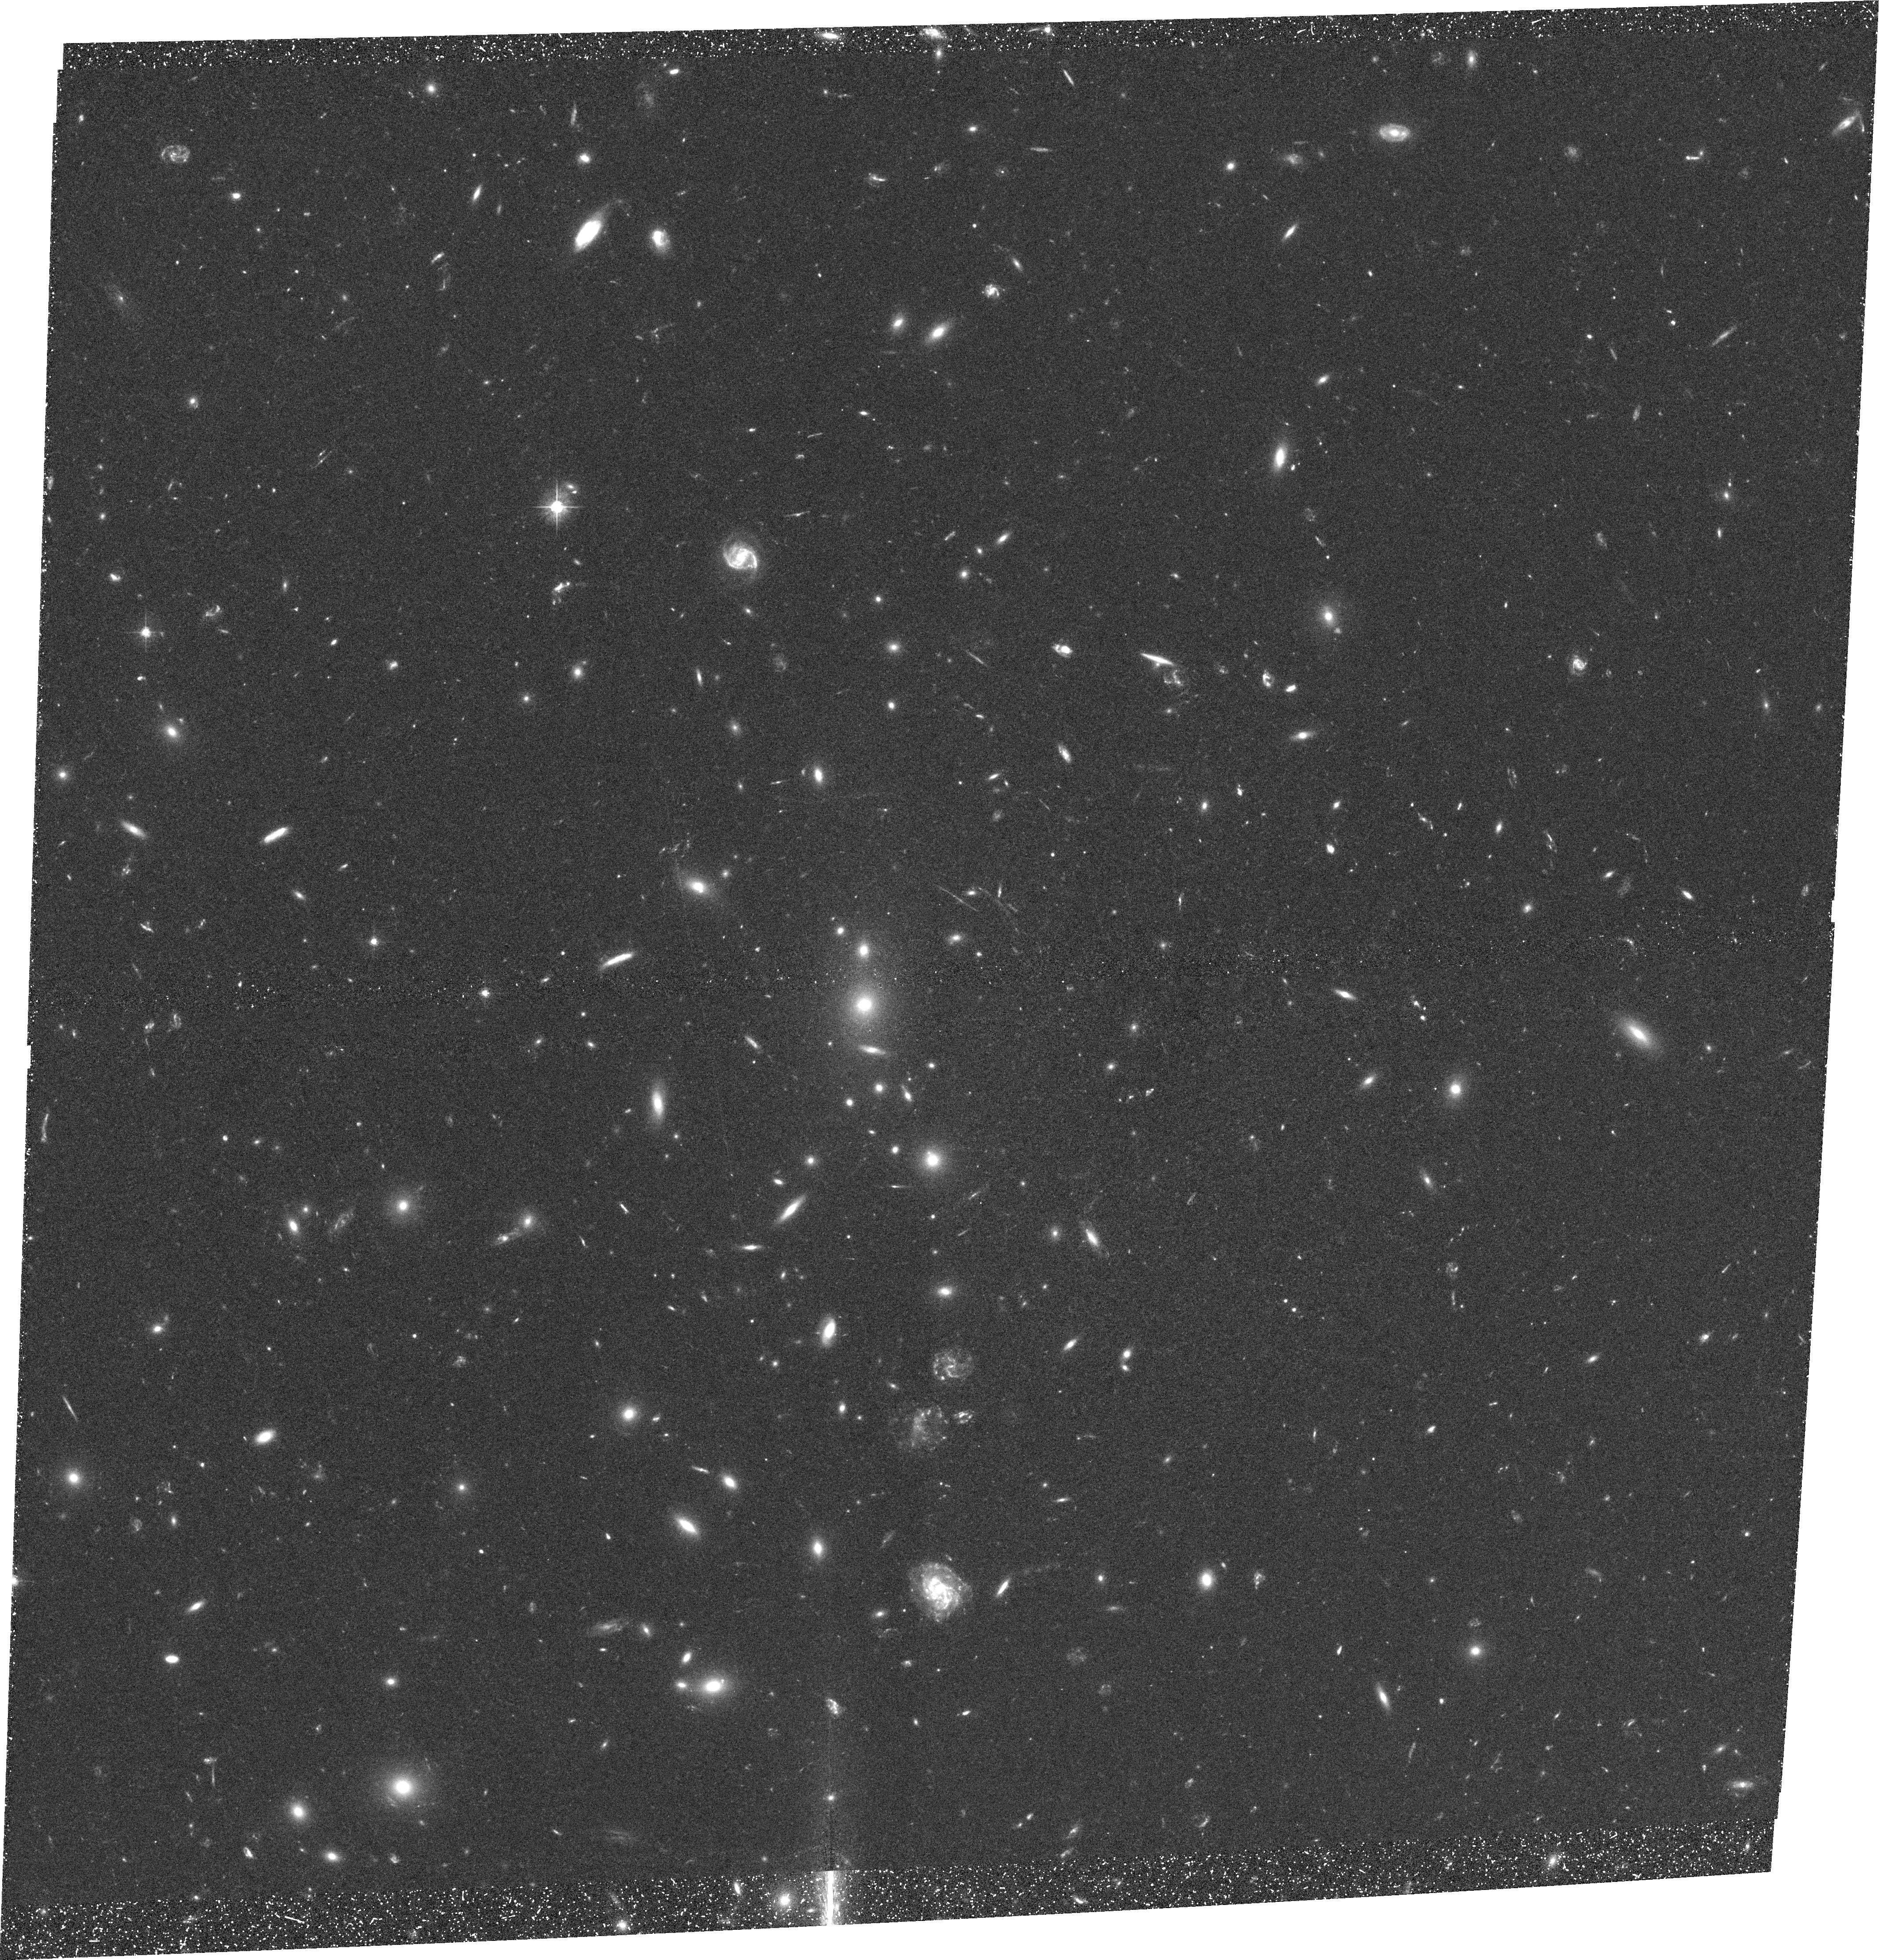
Target: MS1358+62
Instrument: ACS/WFC
Filter: F475W
Exposure: 1.5 h
Observation ID: hst_9717_09_acs_wfc_f475w_j8ow09

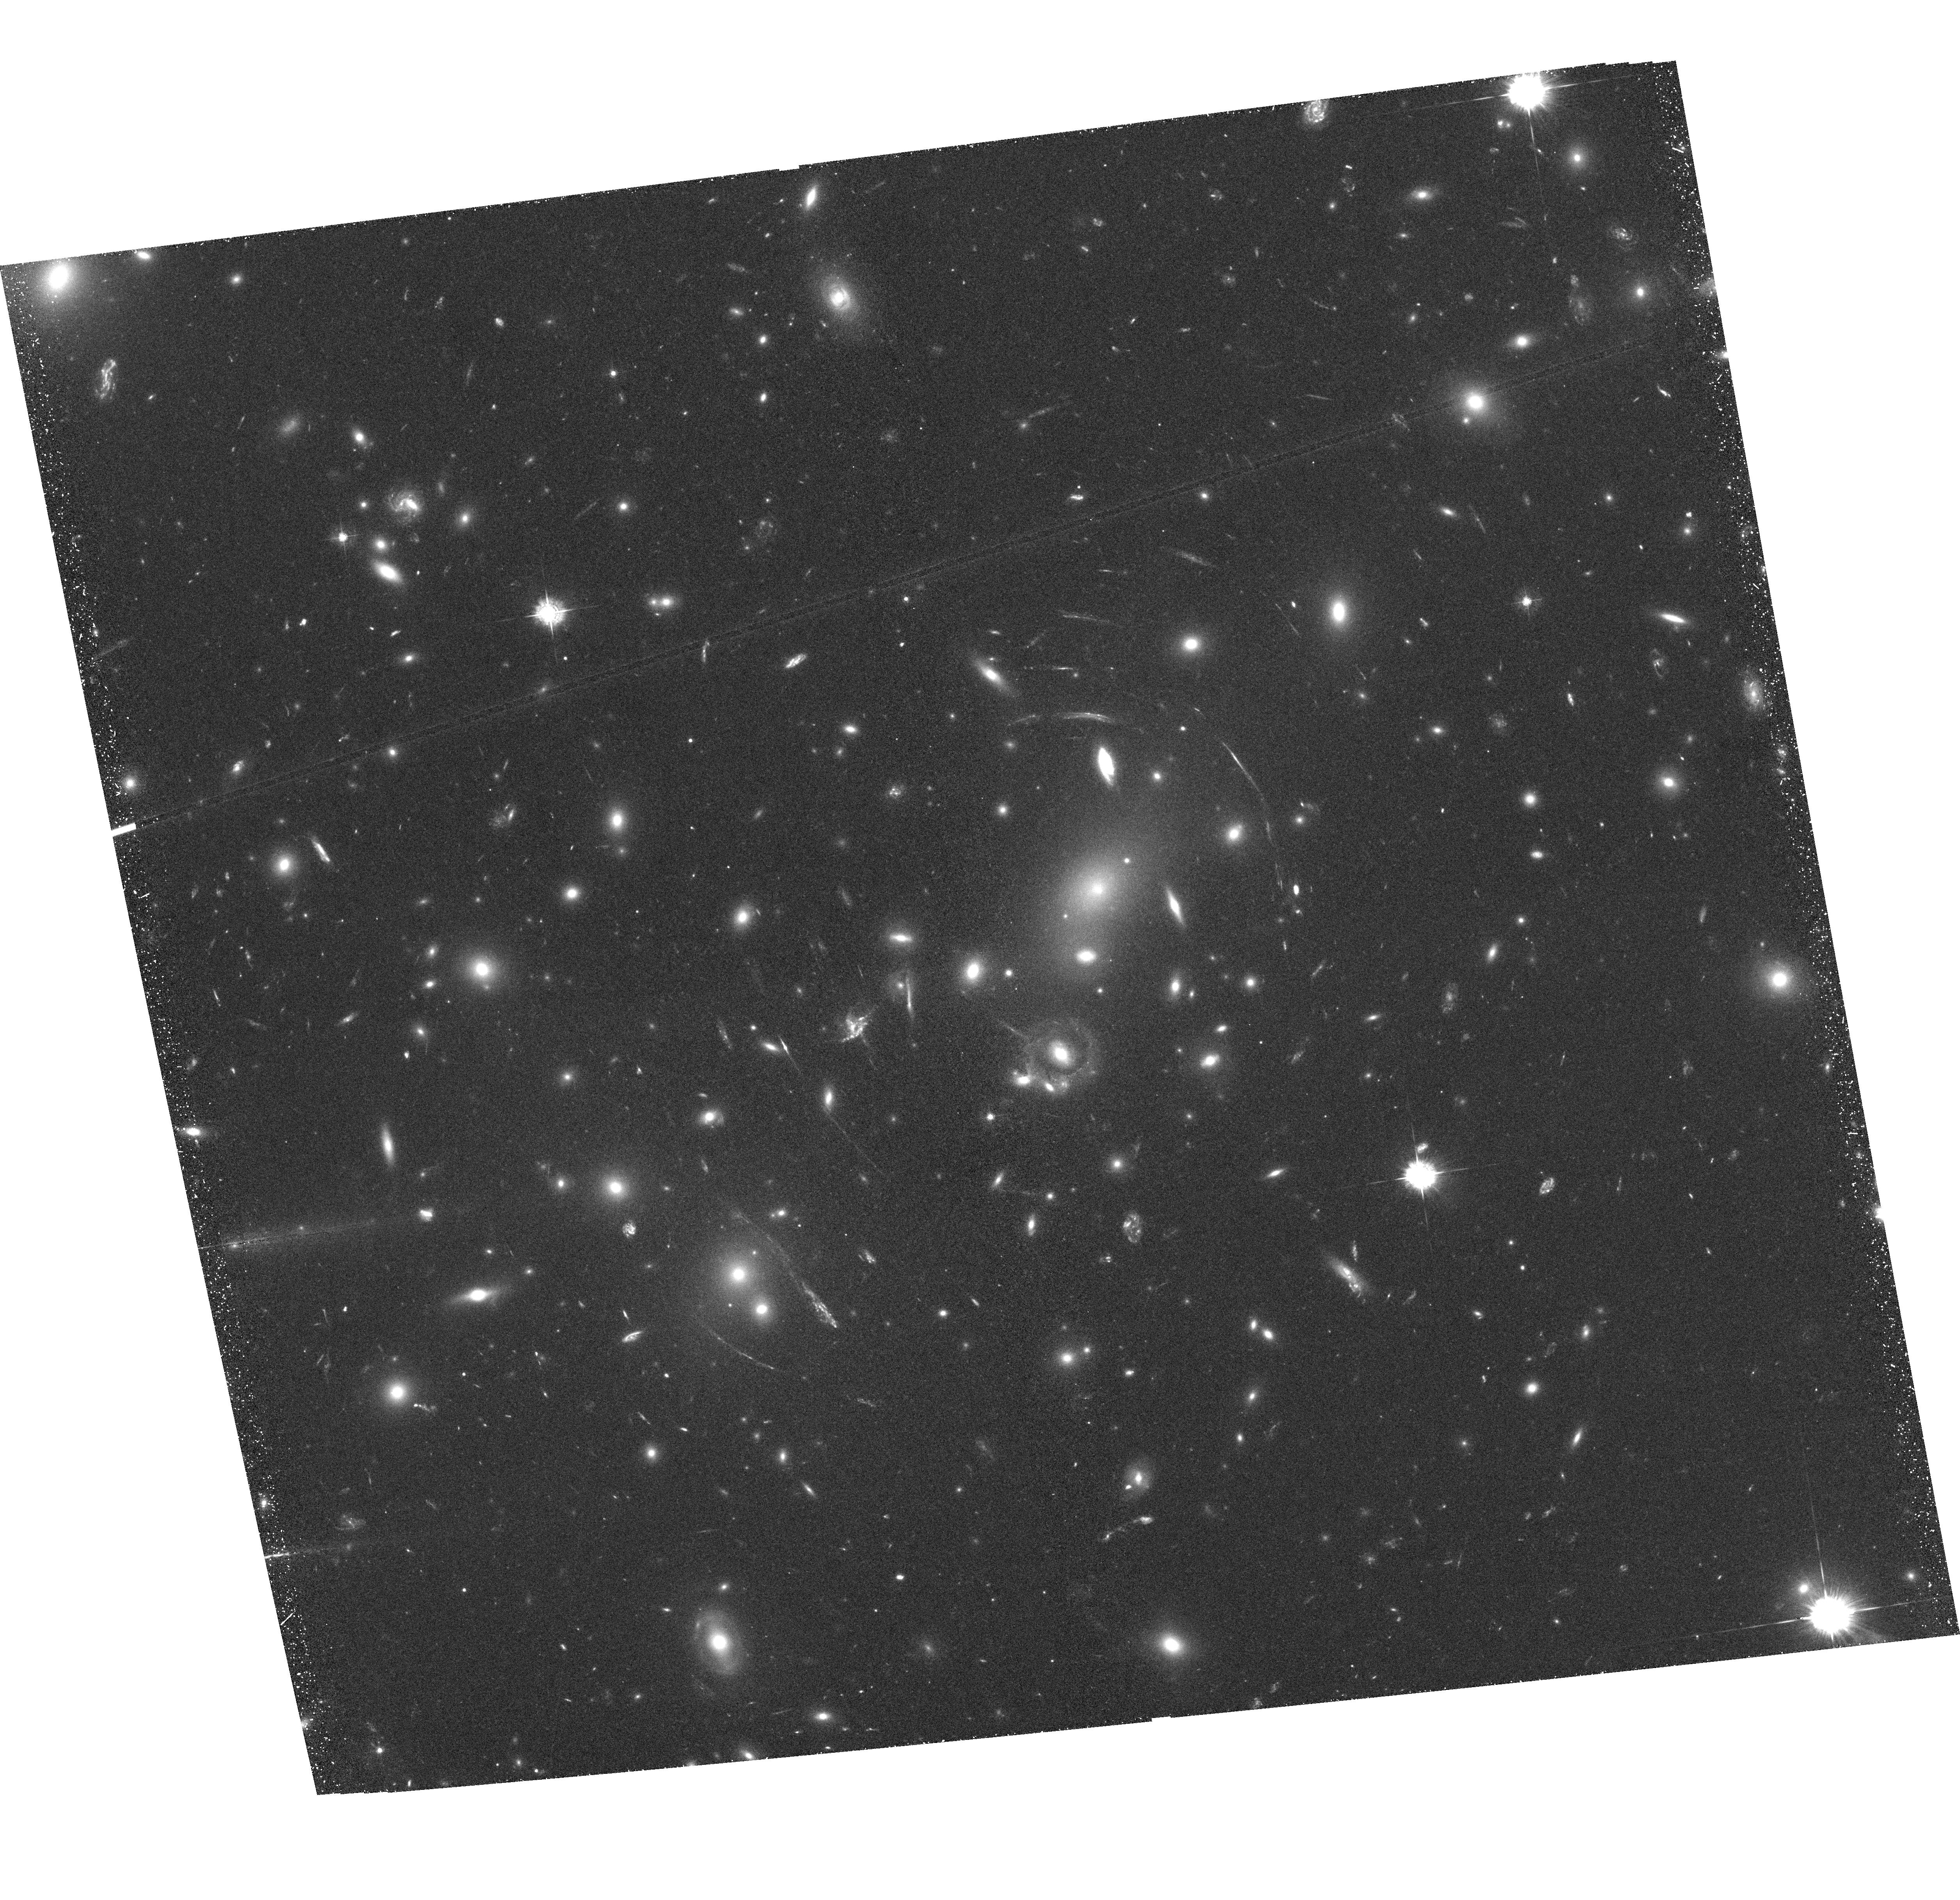
Target: ABELL2218
Instrument: ACS/WFC
Filter: F435W
Exposure: 1.6 h
Observation ID: hst_9717_02_acs_wfc_f435w_j8ow02

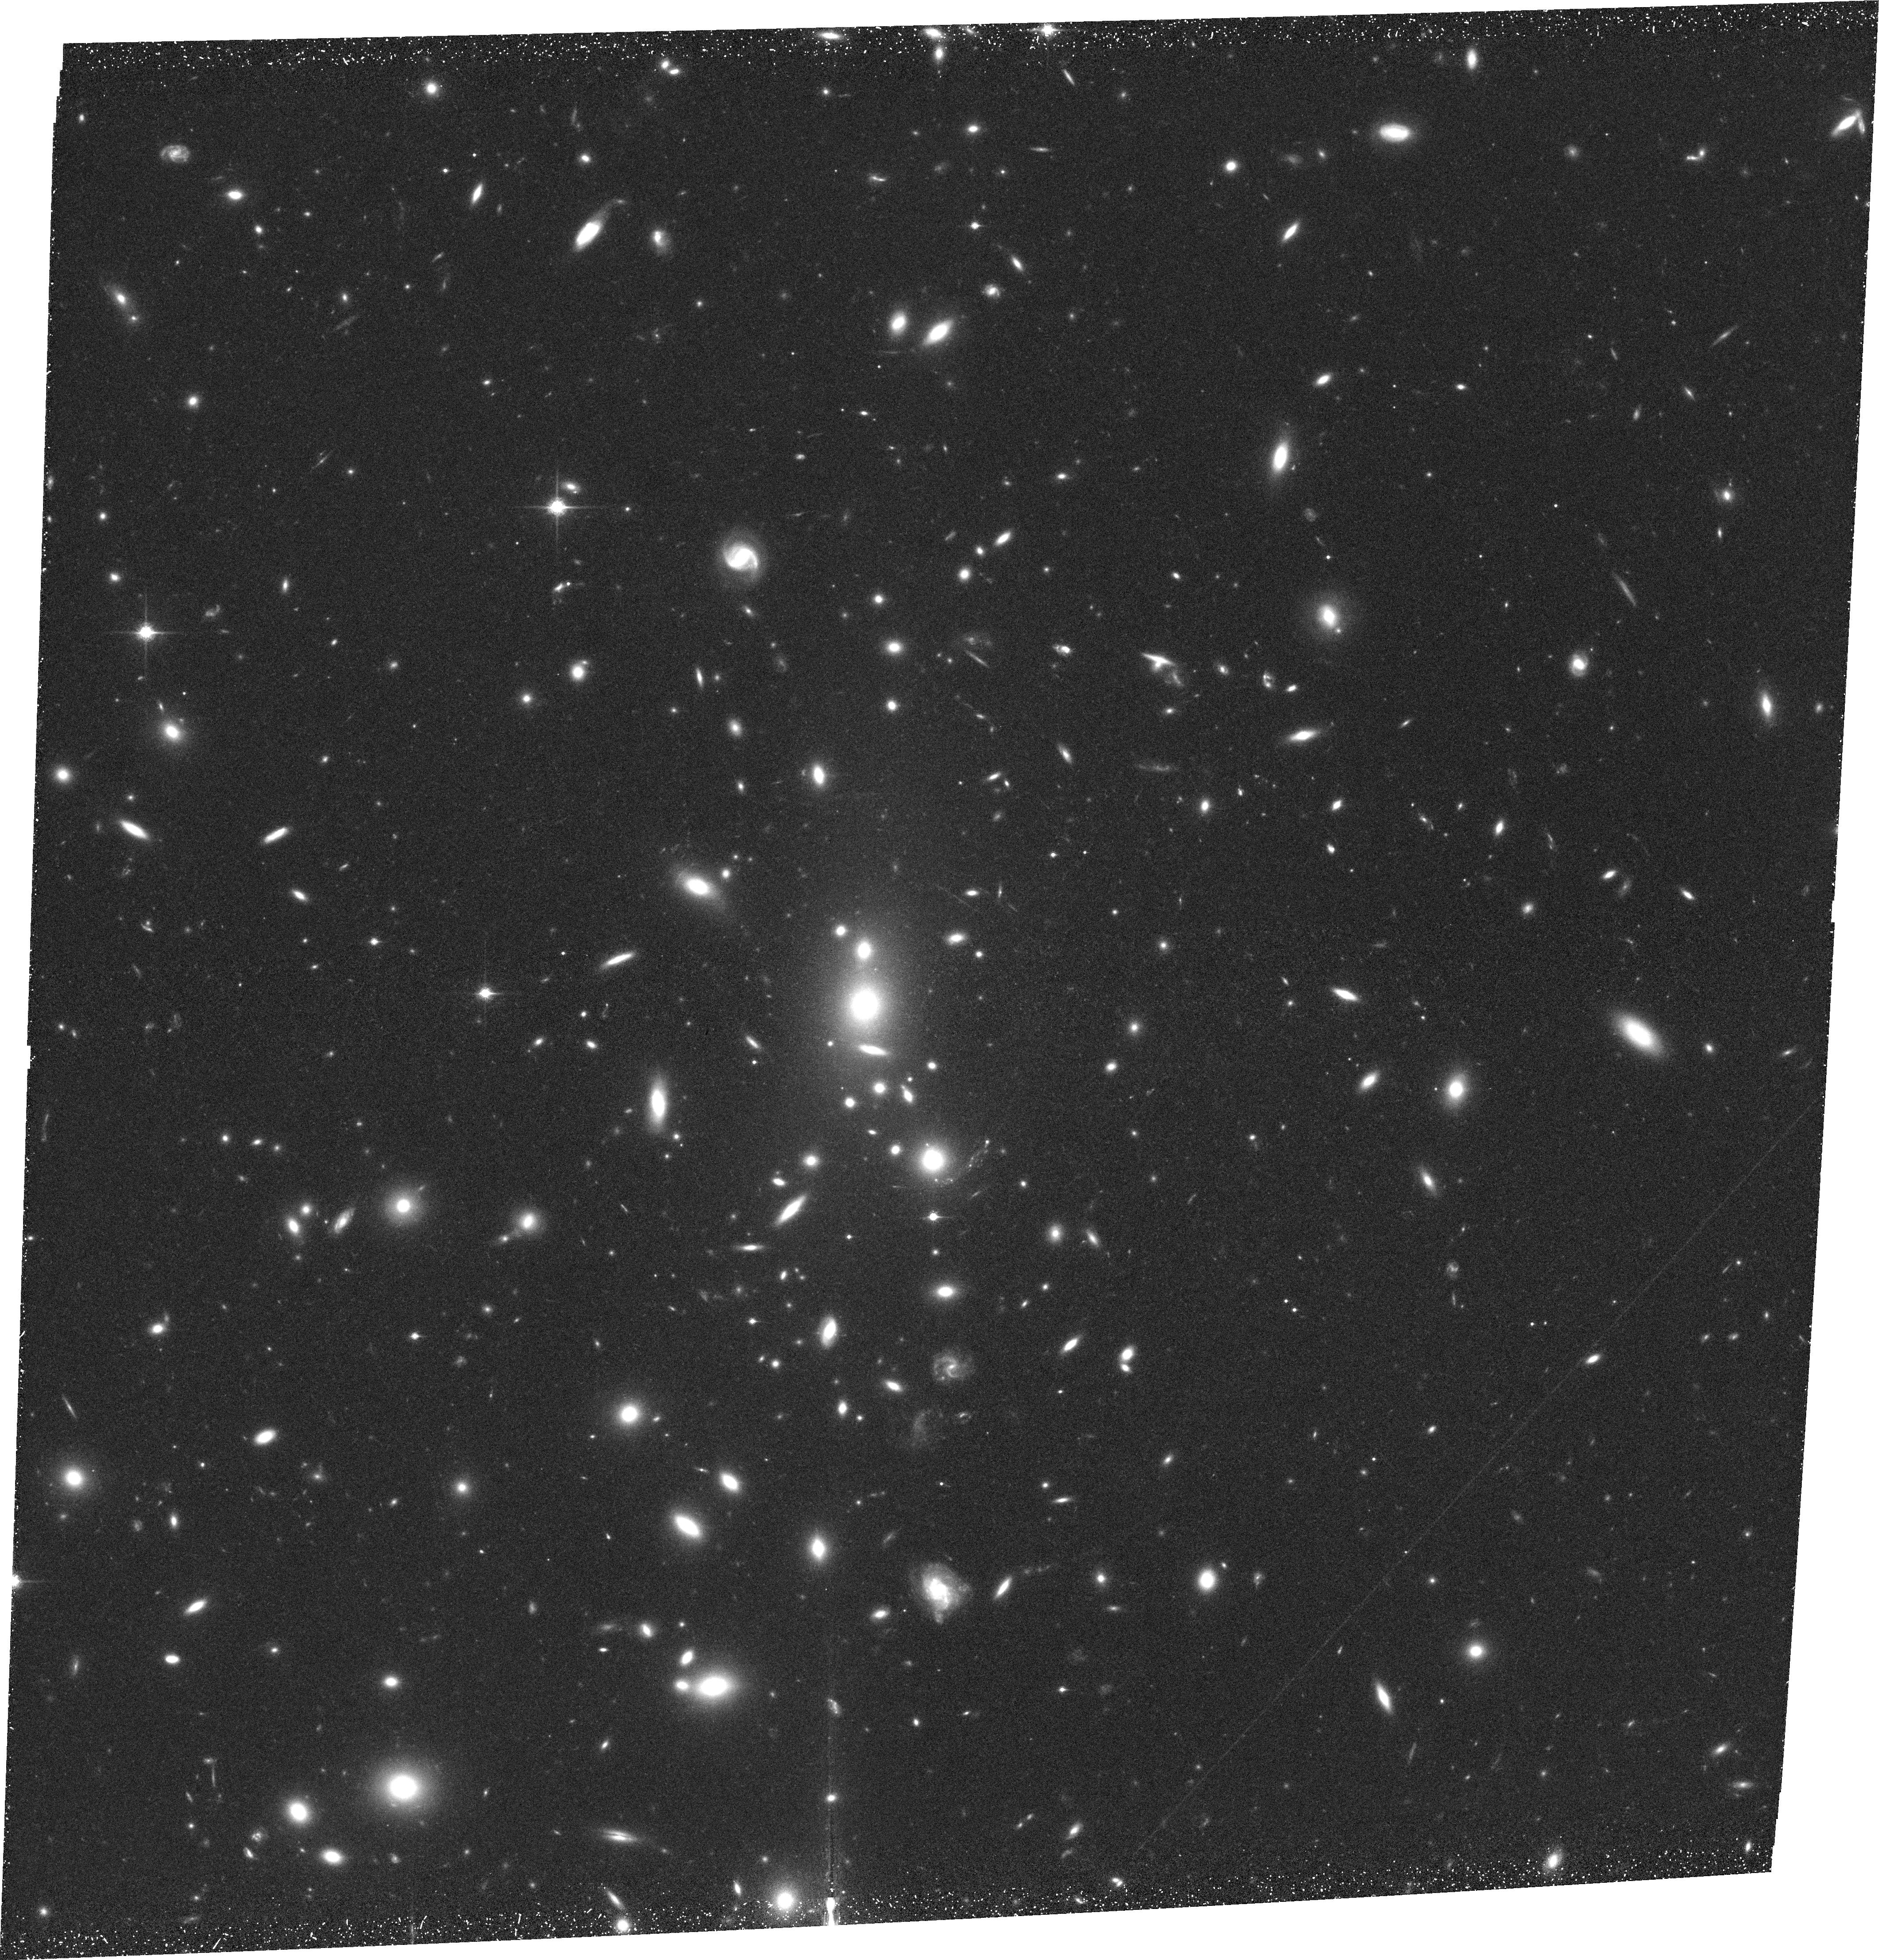
Target: MS1358+62
Instrument: ACS/WFC
Filter: F850LP
Exposure: 1.5 h
Observation ID: hst_9717_05_acs_wfc_f850lp_j8ow05

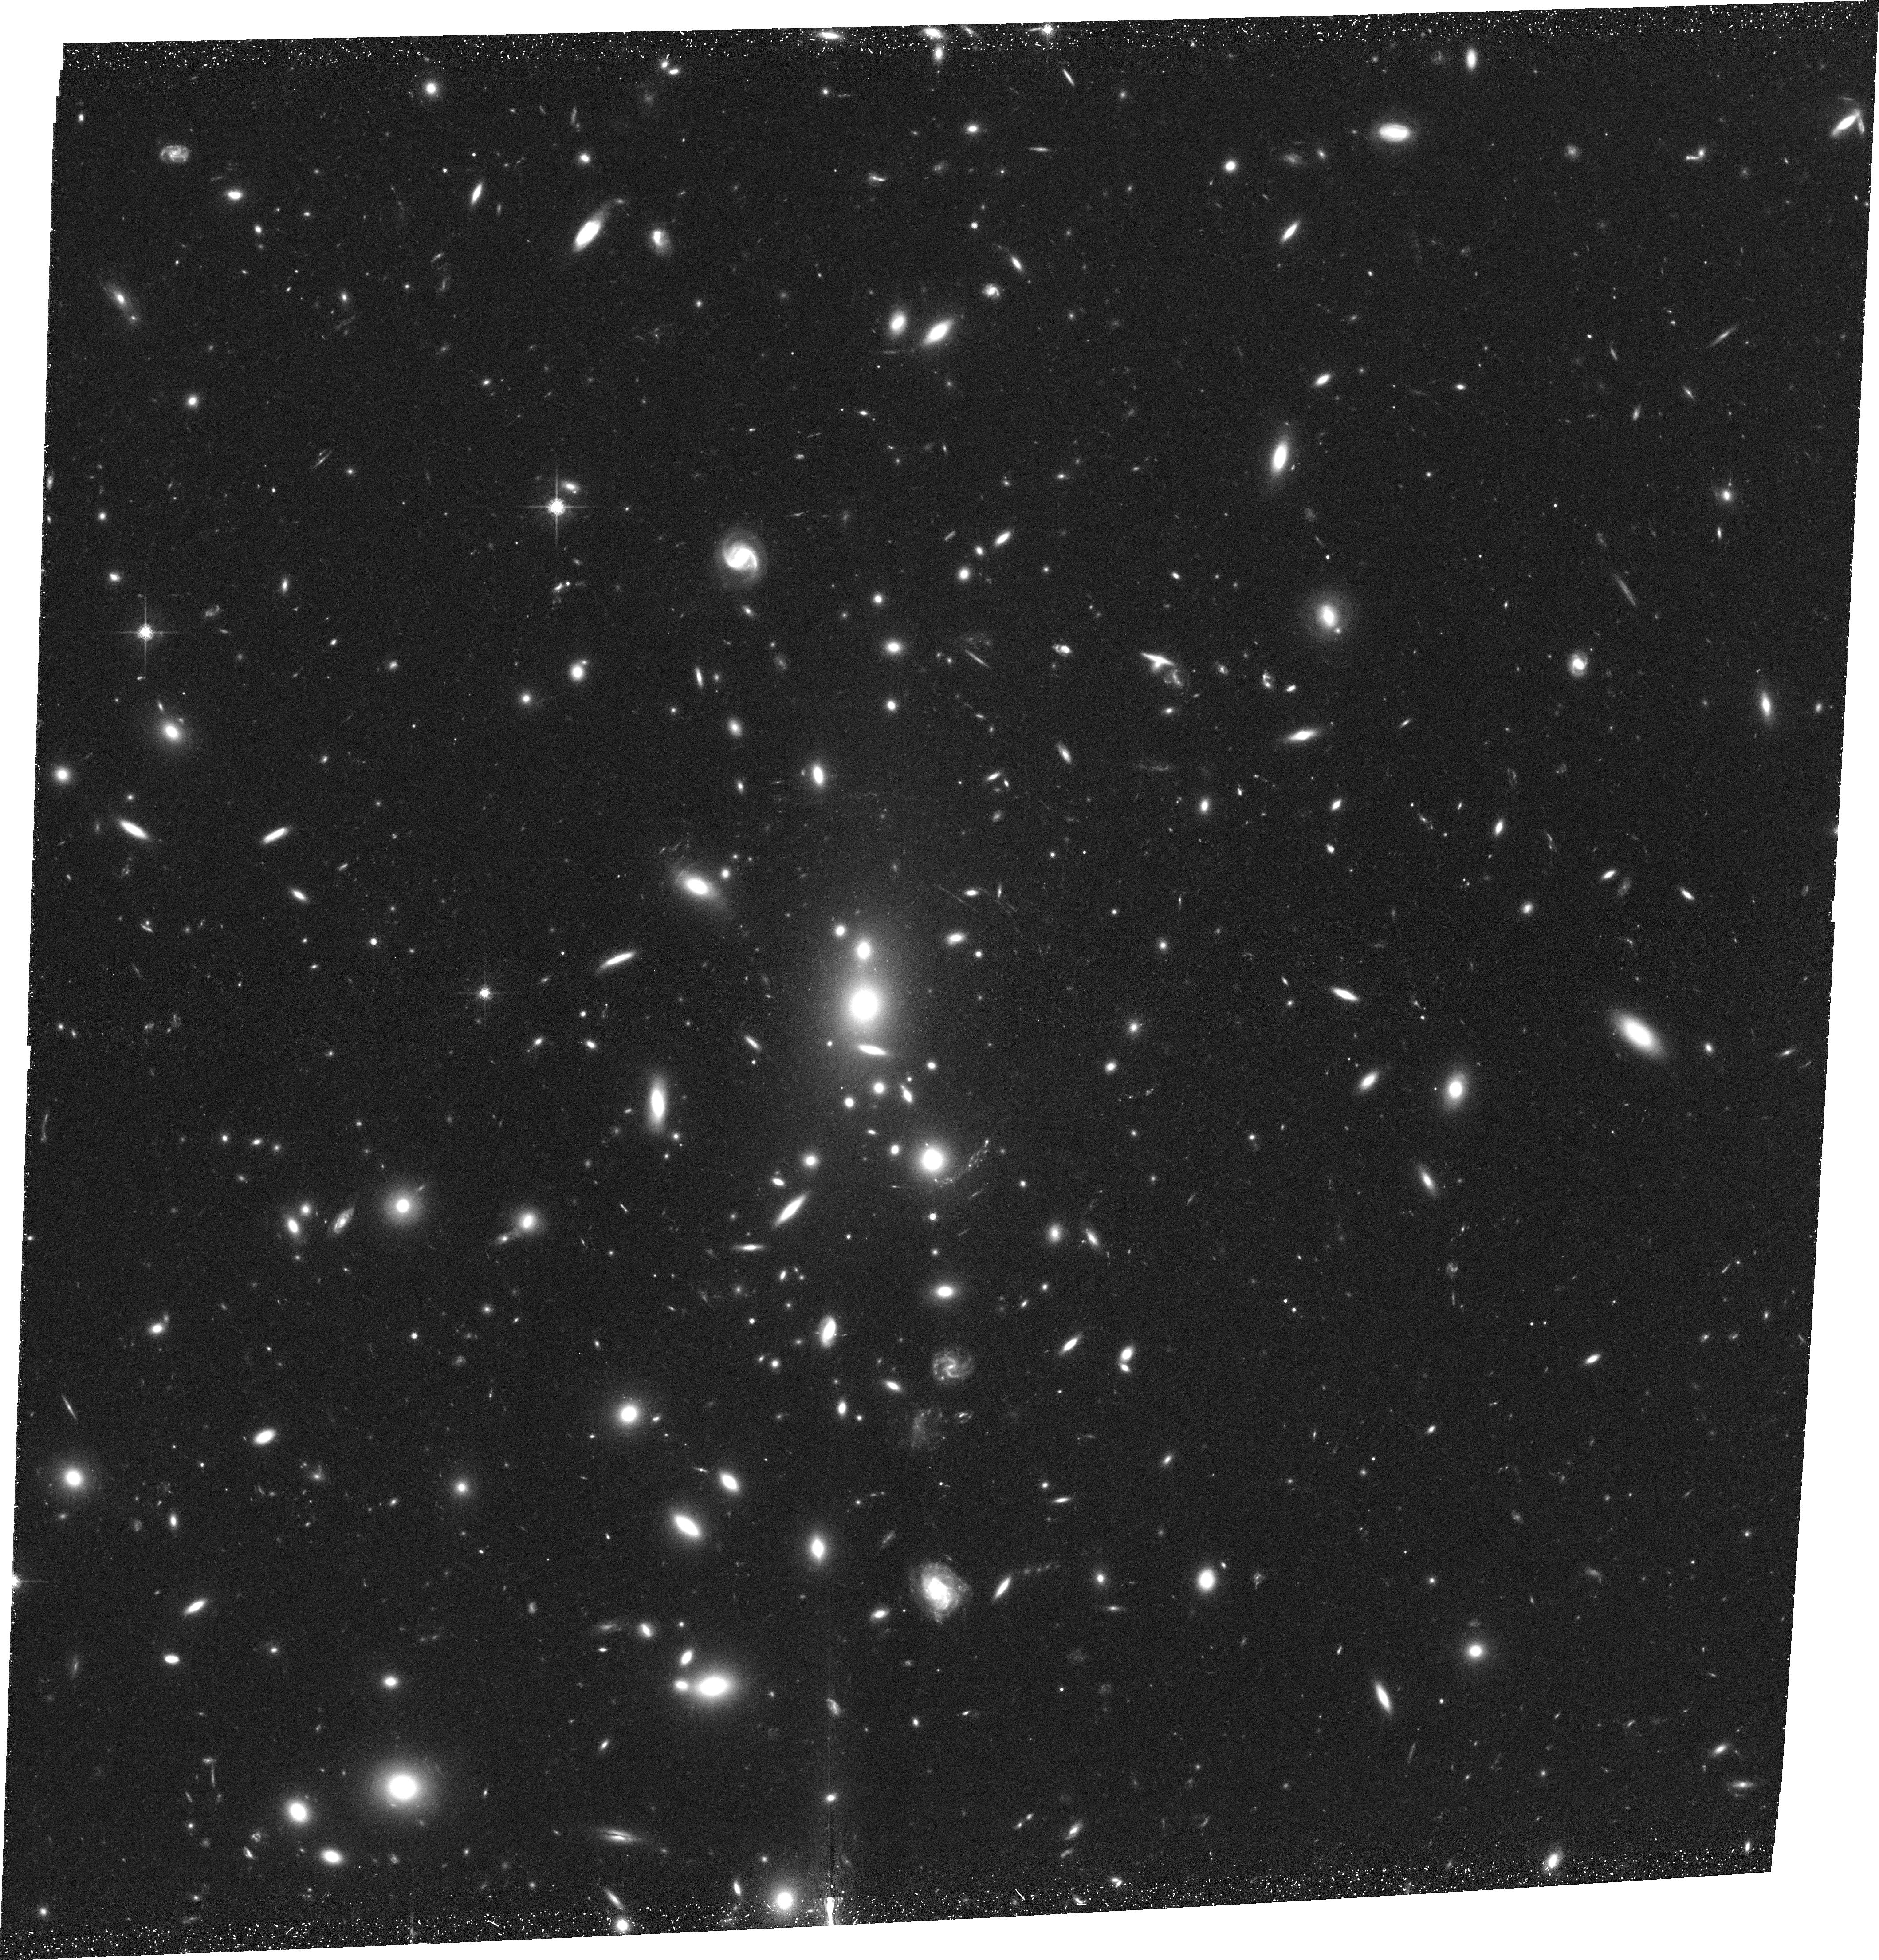
Target: MS1358+62
Instrument: ACS/WFC
Filter: F775W
Exposure: 1.5 h
Observation ID: hst_9717_07_acs_wfc_f775w_j8ow07

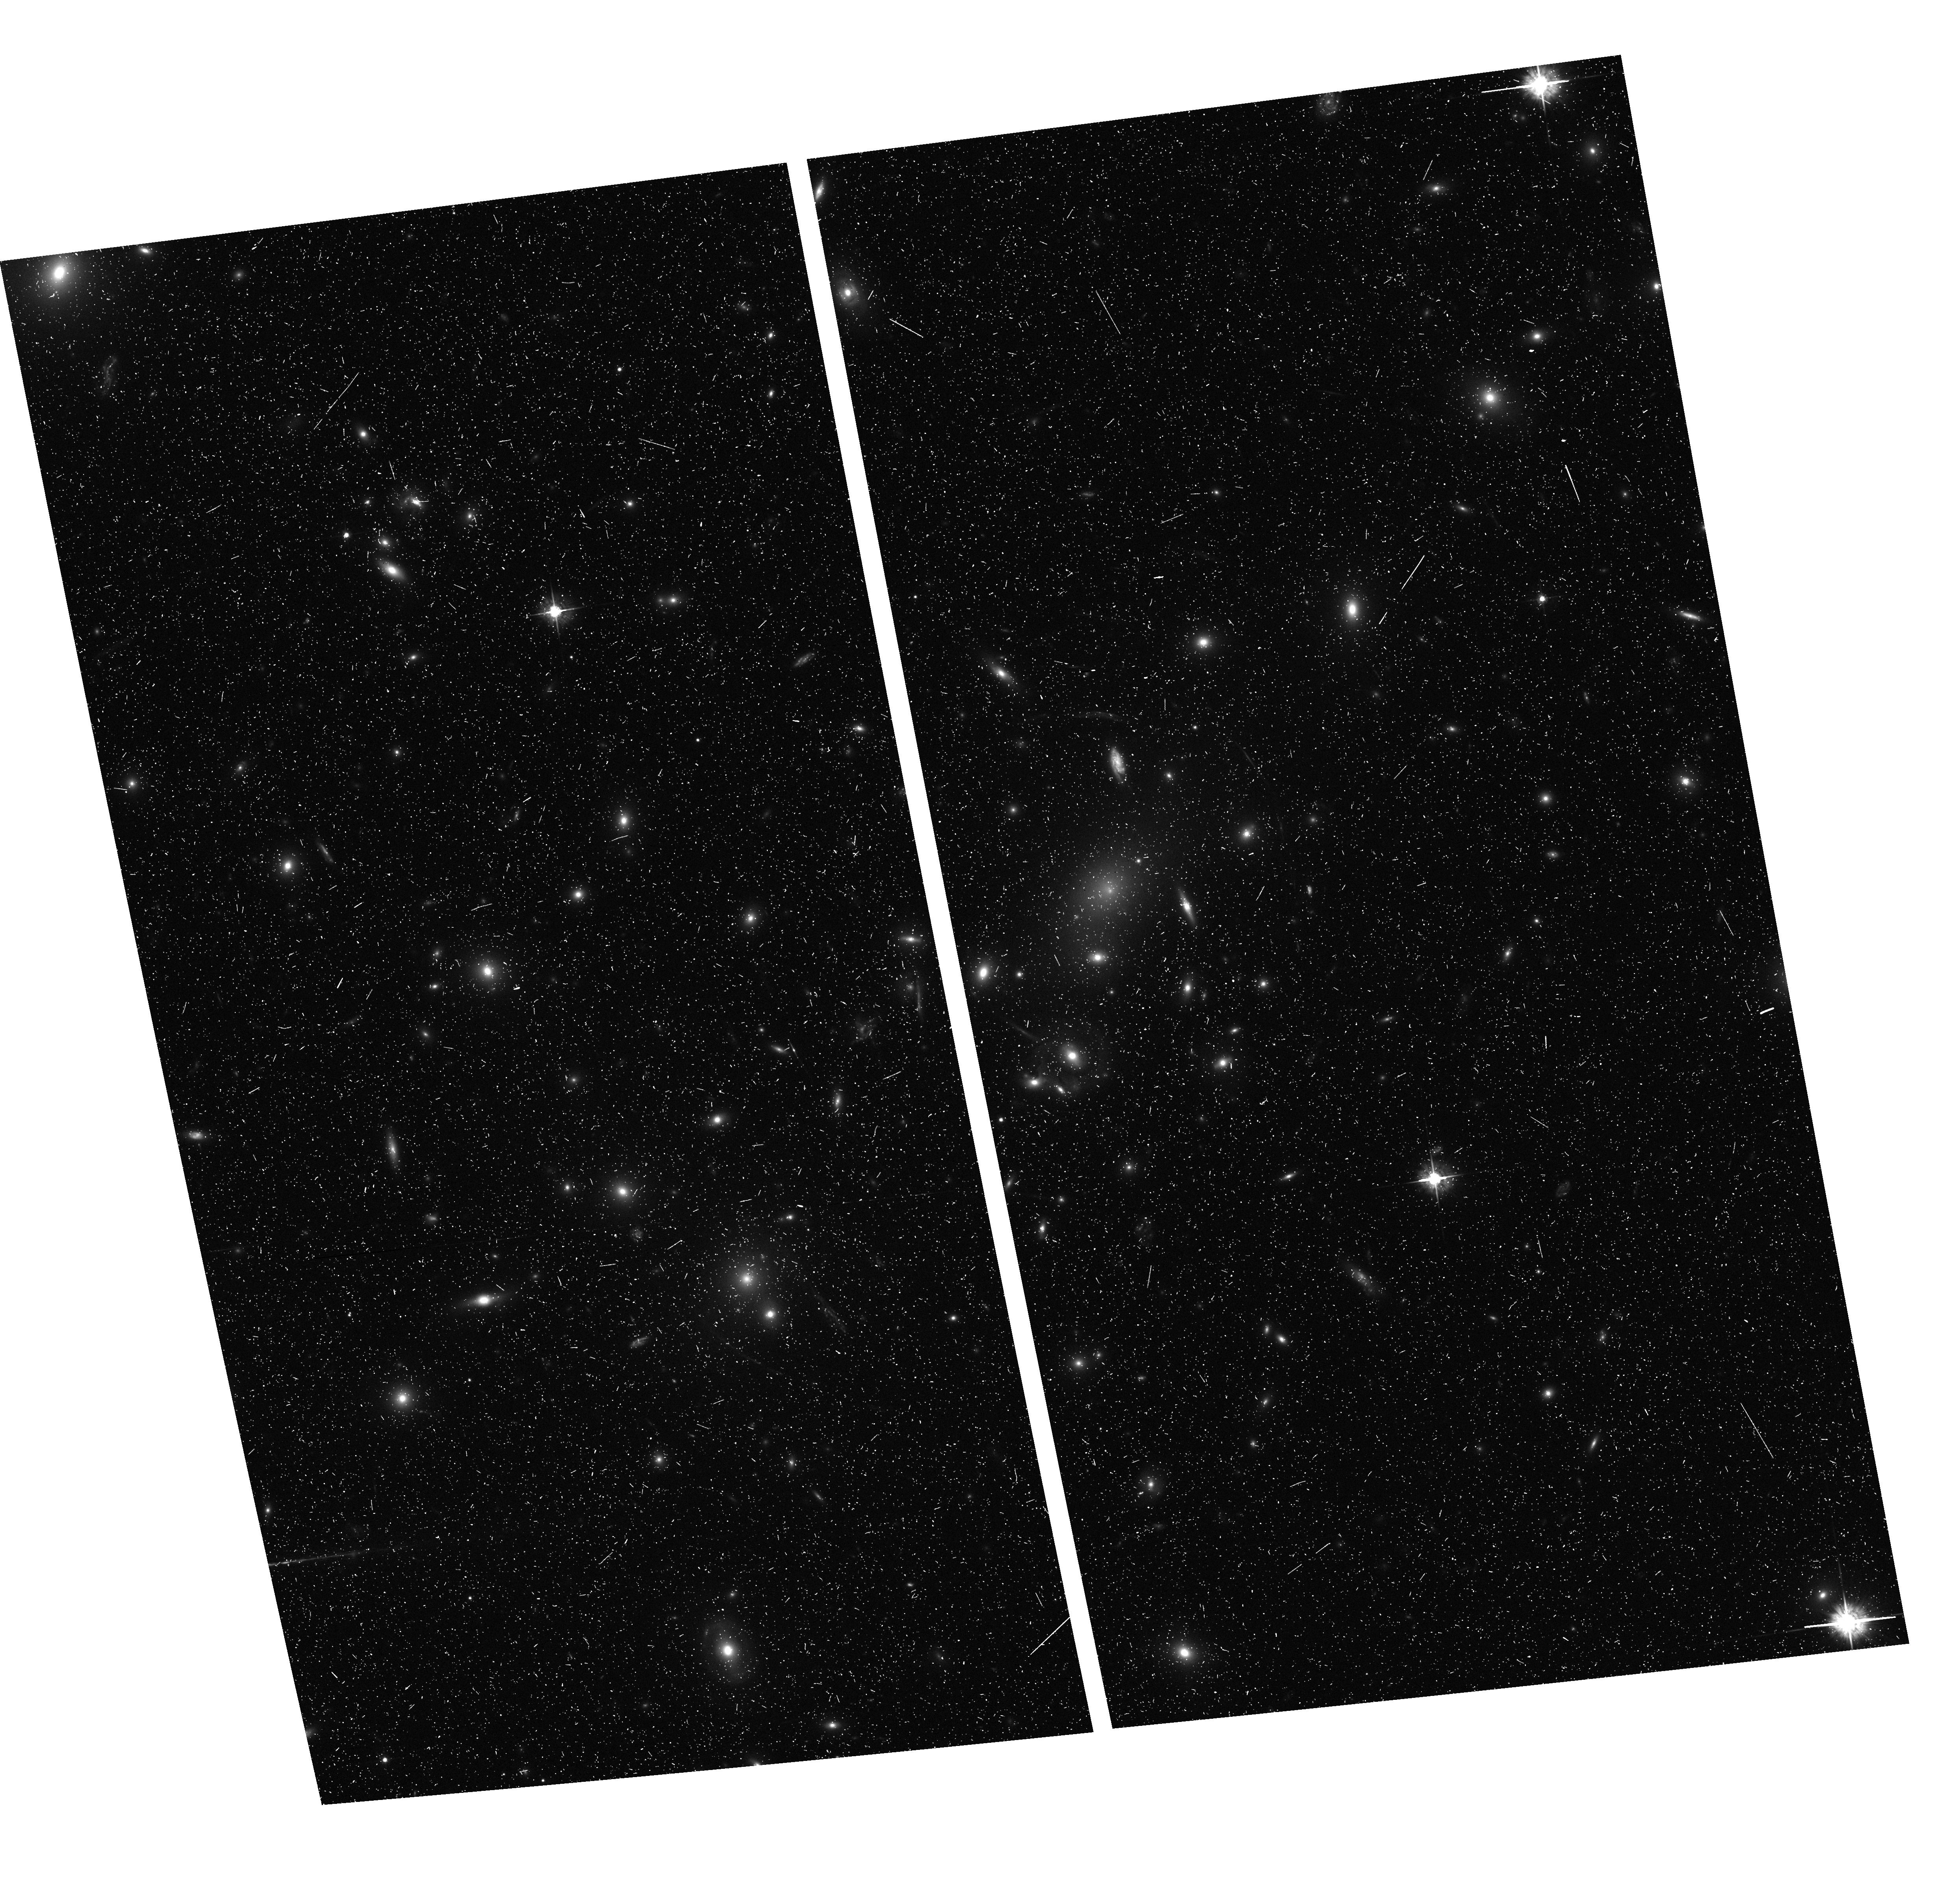
Target: ABELL2218
Instrument: ACS/WFC
Filter: F555W
Exposure: 23 min
Observation ID: hst_9717_04_acs_wfc_f555w_j8ow04

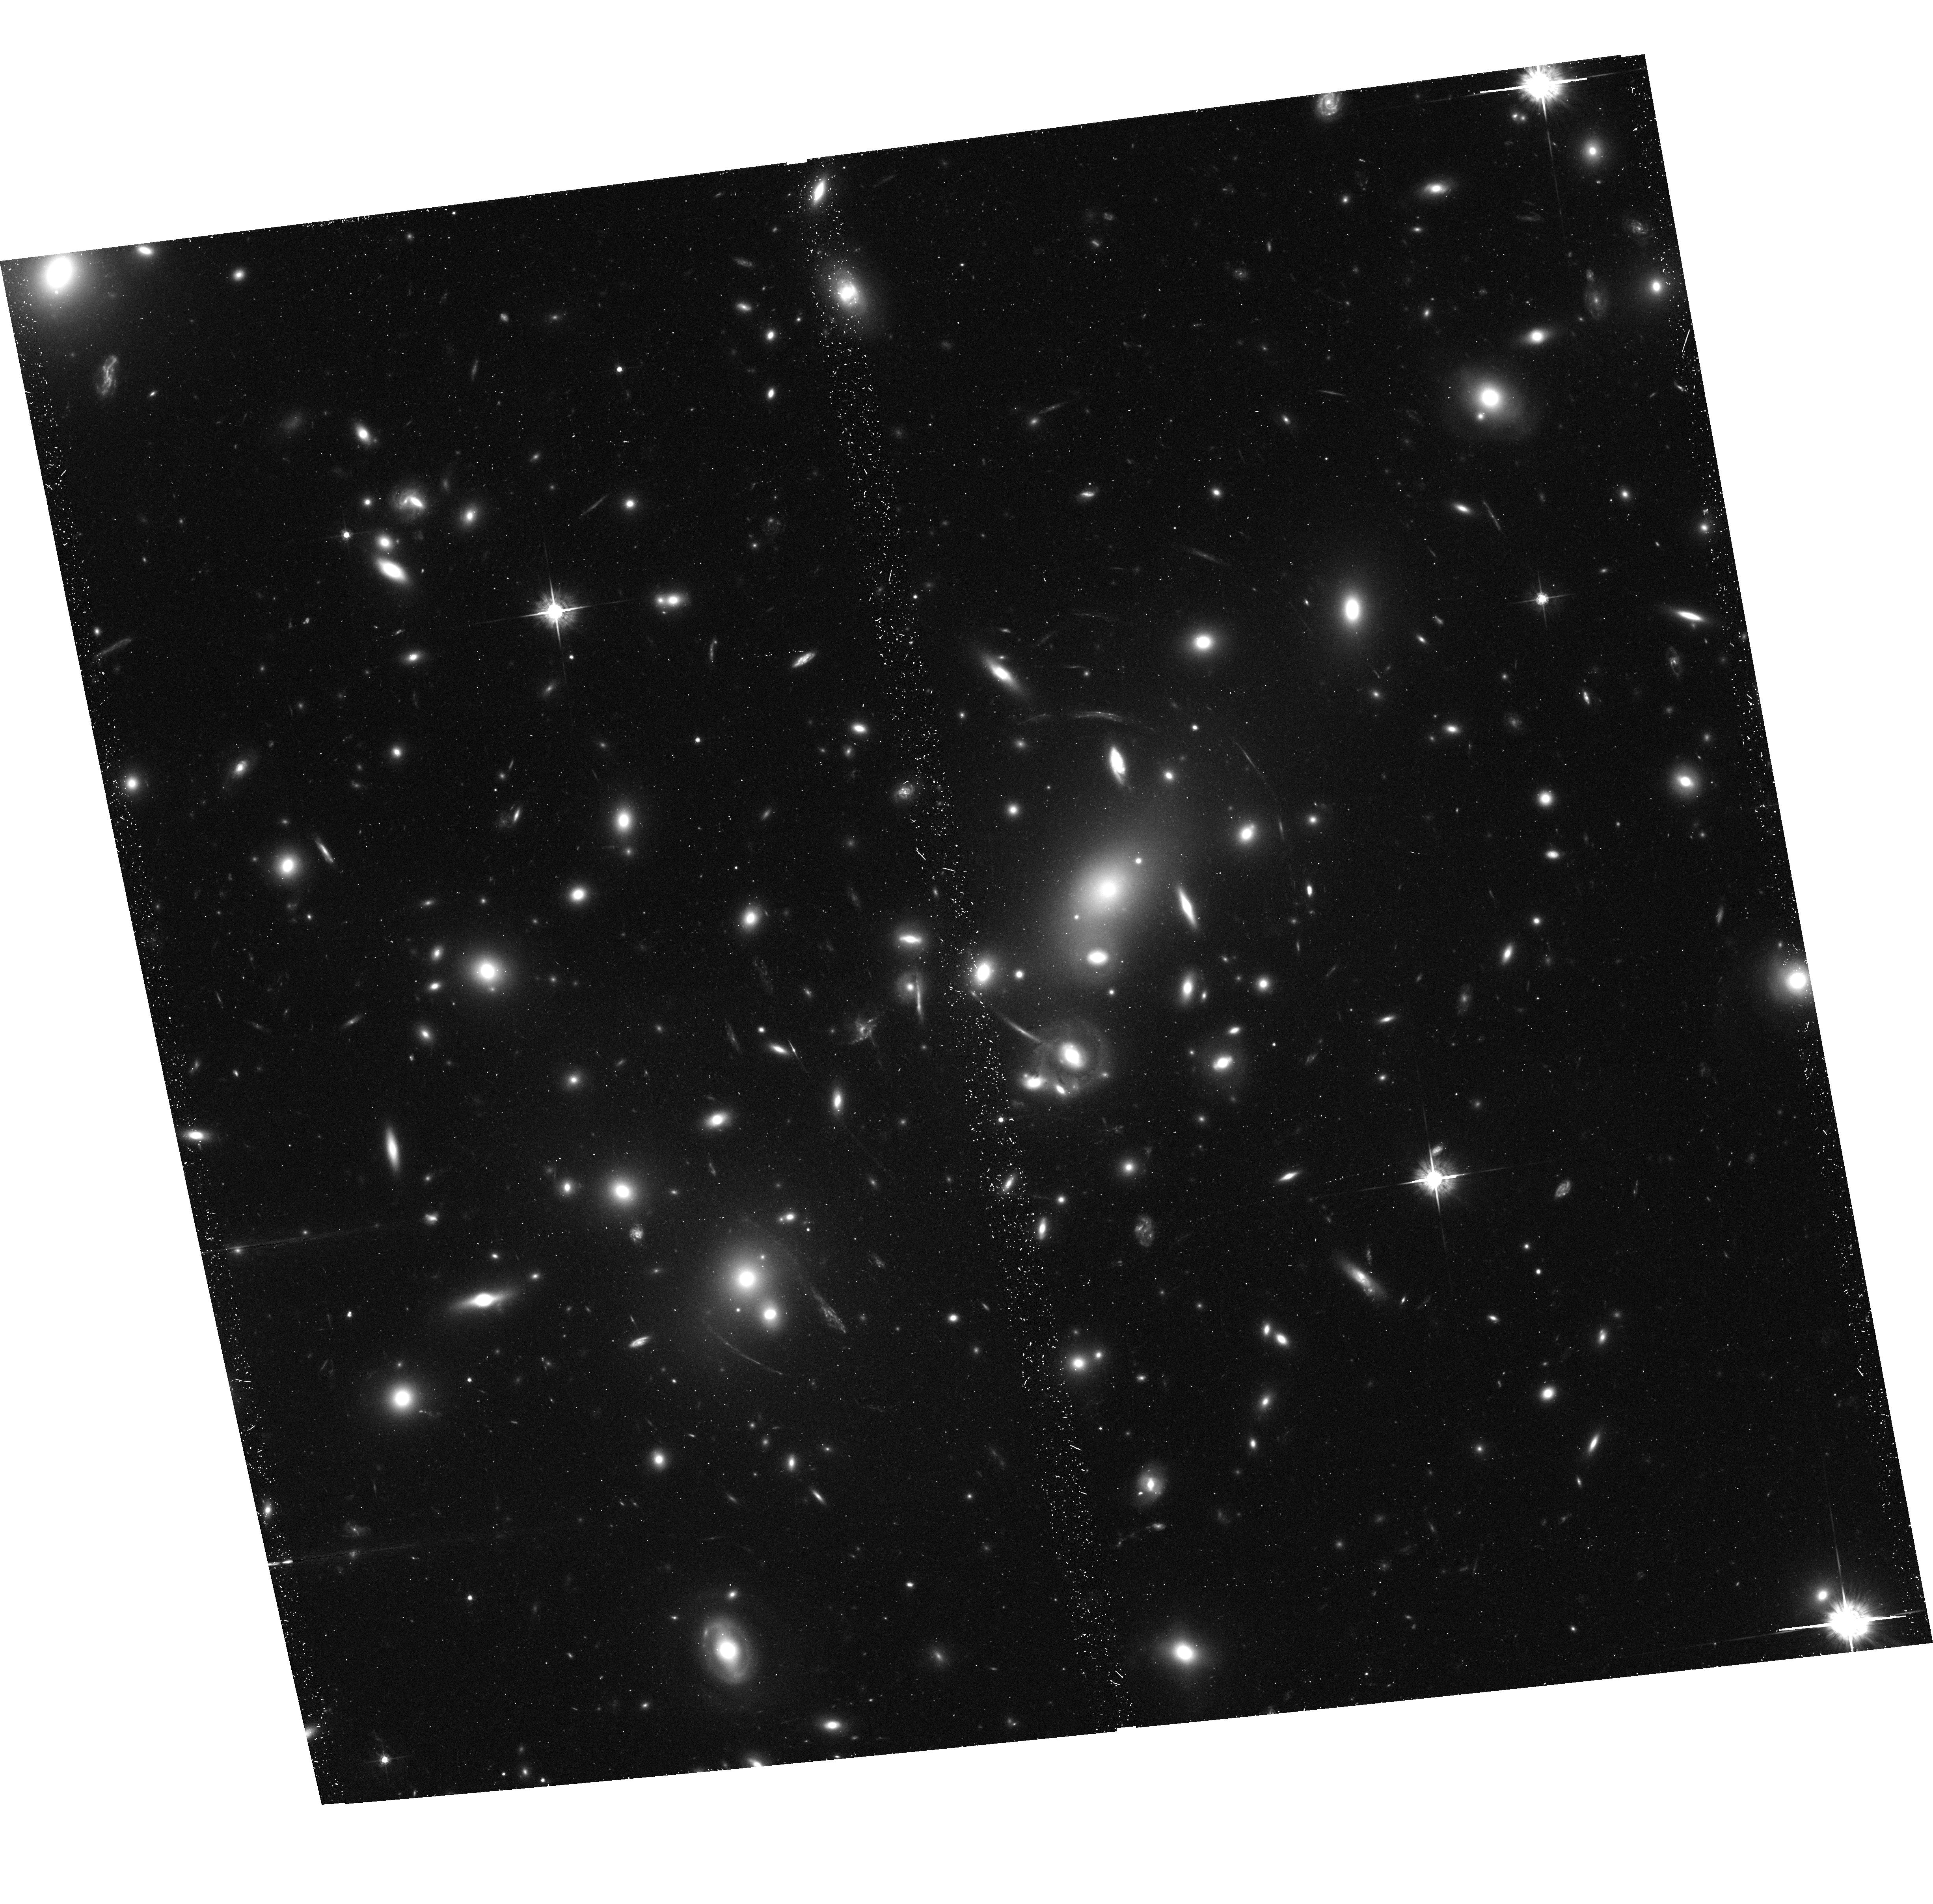
Target: ABELL2218
Instrument: ACS/WFC
Filter: F625W
Exposure: 46 min
Observation ID: hst_9717_04_acs_wfc_f625w_j8ow04

Low Redshift Cluster Gravitational Lensing Survey (PI: Ford, Holland)

This proposal has two main scientific goals: to determine the dark matter distribution of massive galaxy clusters, and to observe the high redshift universe using these clusters as powerful cosmic telescopes. Deep, g, r, i, z imaging of a sample of low-z (0.2-0.4) clusters will yield a large sample of lensed background galaxies with reliable photometric redshifts. By combining strong and weak lensing constraints with the photometric redshift information it will be possible to precisely measure the cluster dark matter distribution with an unprecedented combination of high spatial resolution and area coverage, avoiding many of the uncertainties which plague ground-based studies and yielding definitive answers about the structure of massive dark matter haloes. In addition, the cosmological parameters can be constrained in a largely model independent way using the multiply lensed objects due to the dependence of the Einsteinng radius on the distance to the source. We can also expect to detect several highly magnified dropout galaxies behind the clusters in the redshift ranges 4-5 5-6 and 7-8, corresponding to a drop in the flux in the g, r, and i bands relative to longer wavelength. We will obtain the best information to date on the giant arcs already known in these clusters, making possible detailed, pixel-by-pixel studies of their star formation rate, dust distribution and structural components, including spiral arms, out to a redshift of around z~2.5 in several passbands.